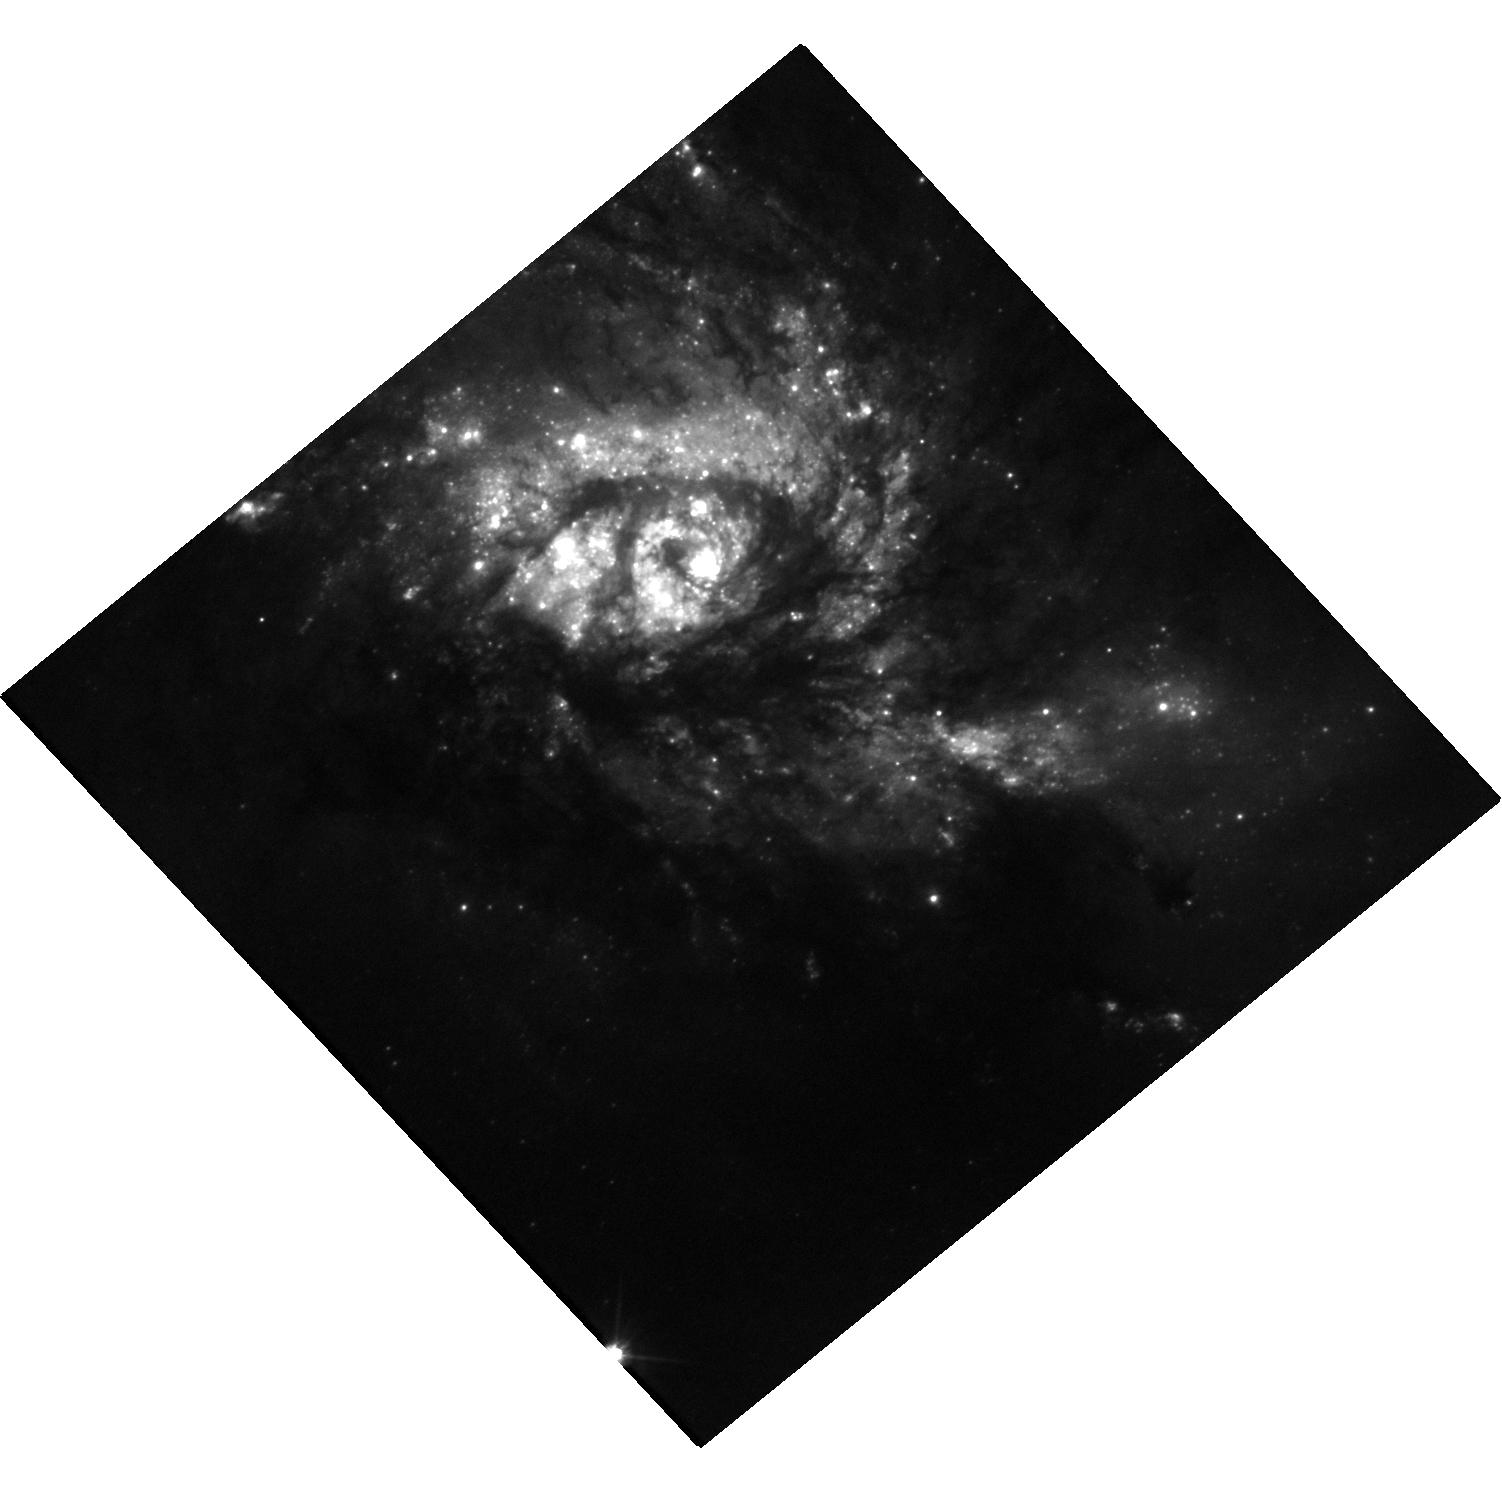
Target: SN2025QGD. Instrument: WFC3/UVIS. Filter: F555W. Exposure: 19 min. Observation ID: hst_17706_02_wfc3_uvis_f555w_ifck02

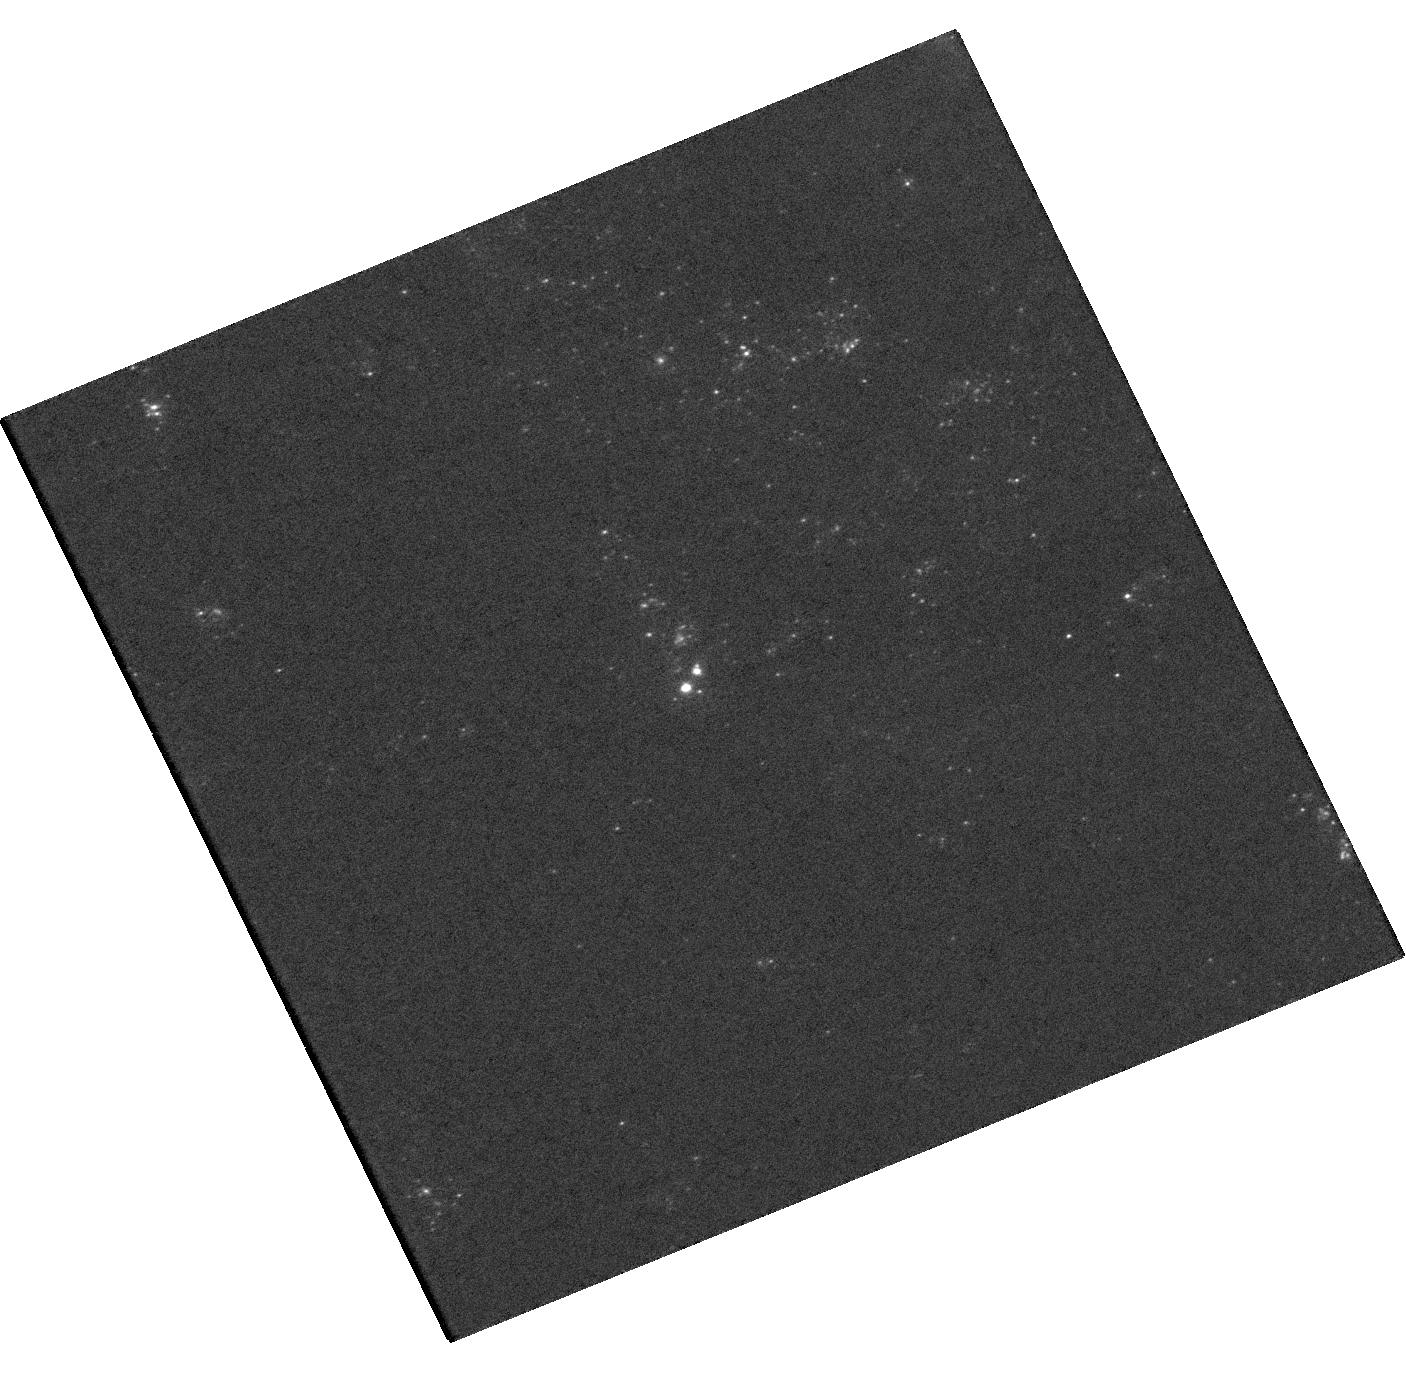
Target: SN2025PHT. Instrument: WFC3/UVIS. Filter: F336W. Exposure: 19 min. Observation ID: hst_17706_01_wfc3_uvis_f336w_ifck01

Finding Supernova Progenitor Stars in HST and JWST Imaging (PI: Kilpatrick, Charles)

Many open questions in supernova (SN) physics rely on the connection between SNe and their progenitor stars. HST and now JWST provide a vast imaging archive of galaxies in the local Universe in which individual supernova progenitor stars can be isolated soon after they explode. Each new such event is a rare and unique opportunity in which we can compare a supernova explosion to the mass, metallicity, and local environments of the star that exploded. In many cases however, it is only possible to isolate the supernova progenitor star with high-resolution imaging follow up where local astrometric calibrators can be used to precisely align the supernova position with <0.1 arcsec precision. When adaptive optics imaging is not possible due to a lack of available guide stars, HST is the best available resource to obtain such follow-up imaging of the supernova. We propose a target-of-opportunity program to obtain such imaging with HST for 2 nearby (<40 Mpc) supernova targets during Cycle 32 that have pre-explosion HST or JWST imaging and precisely isolate the progenitor systems of these stellar explosions.